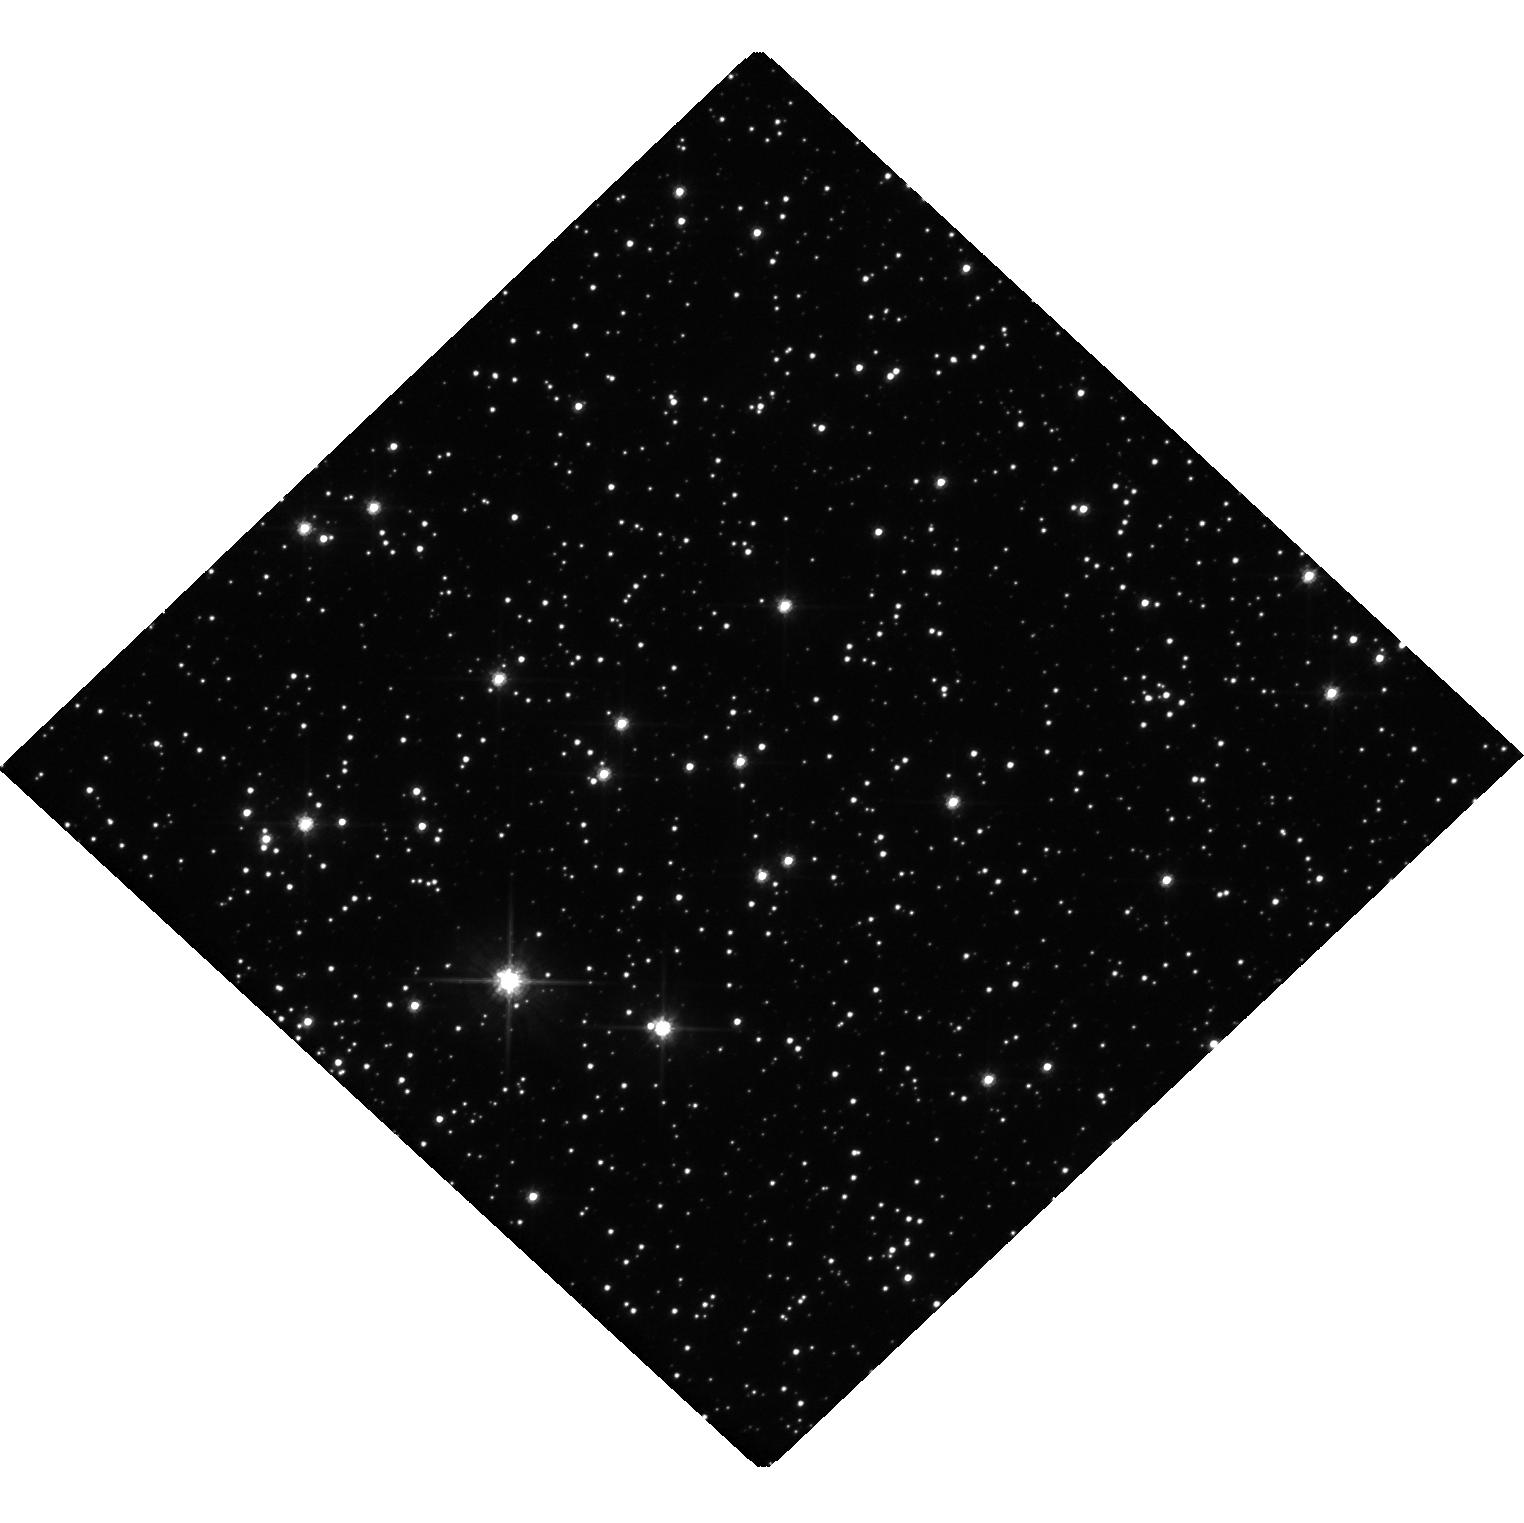
Target: MOA-2019-BLG-284. Instrument: WFC3/UVIS. Filter: F606W. Exposure: 18 min. Observation ID: hst_17081_02_wfc3_uvis_f606w_if0902

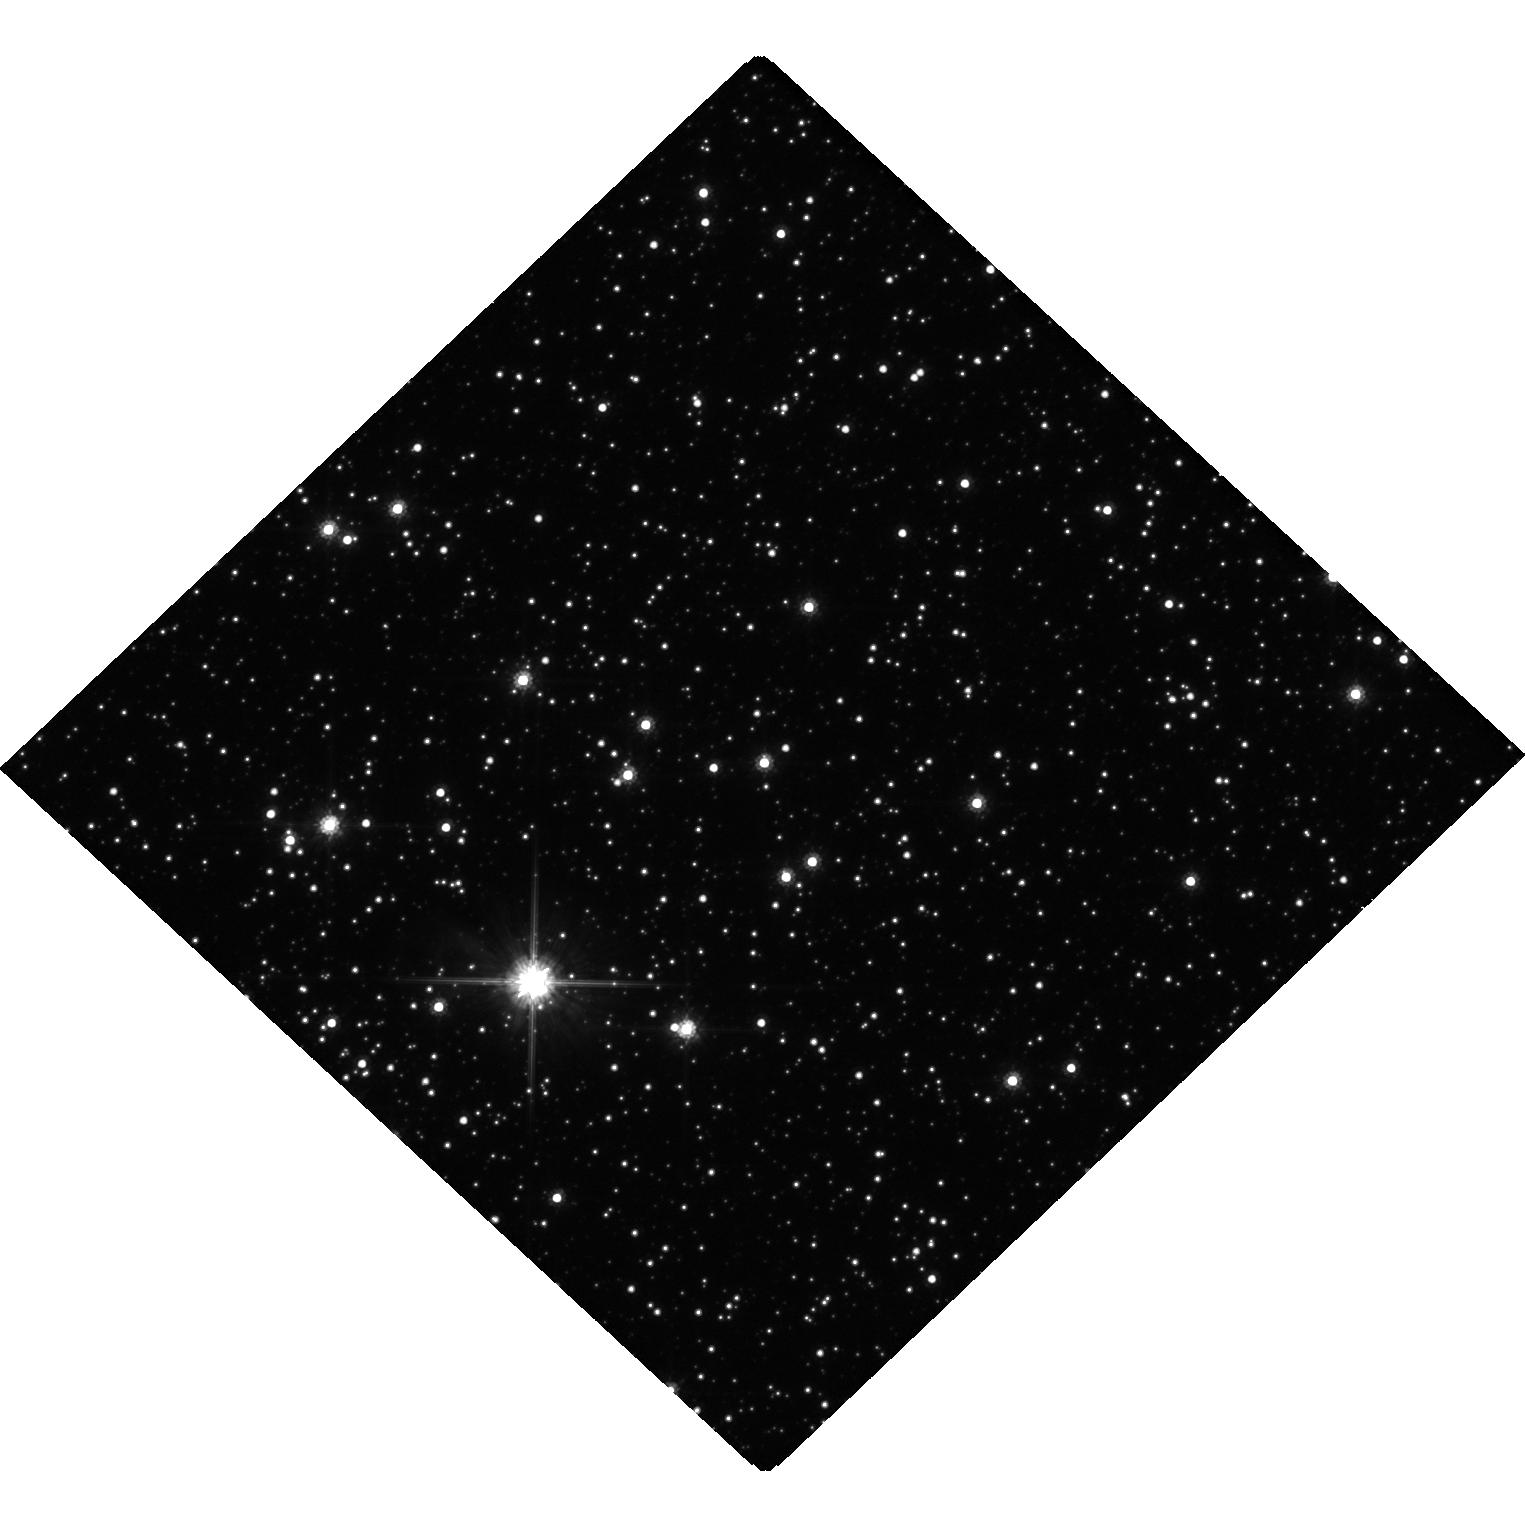
Target: MOA-2019-BLG-284. Instrument: WFC3/UVIS. Filter: F814W. Exposure: 18 min. Observation ID: hst_17081_01_wfc3_uvis_f814w_if0901

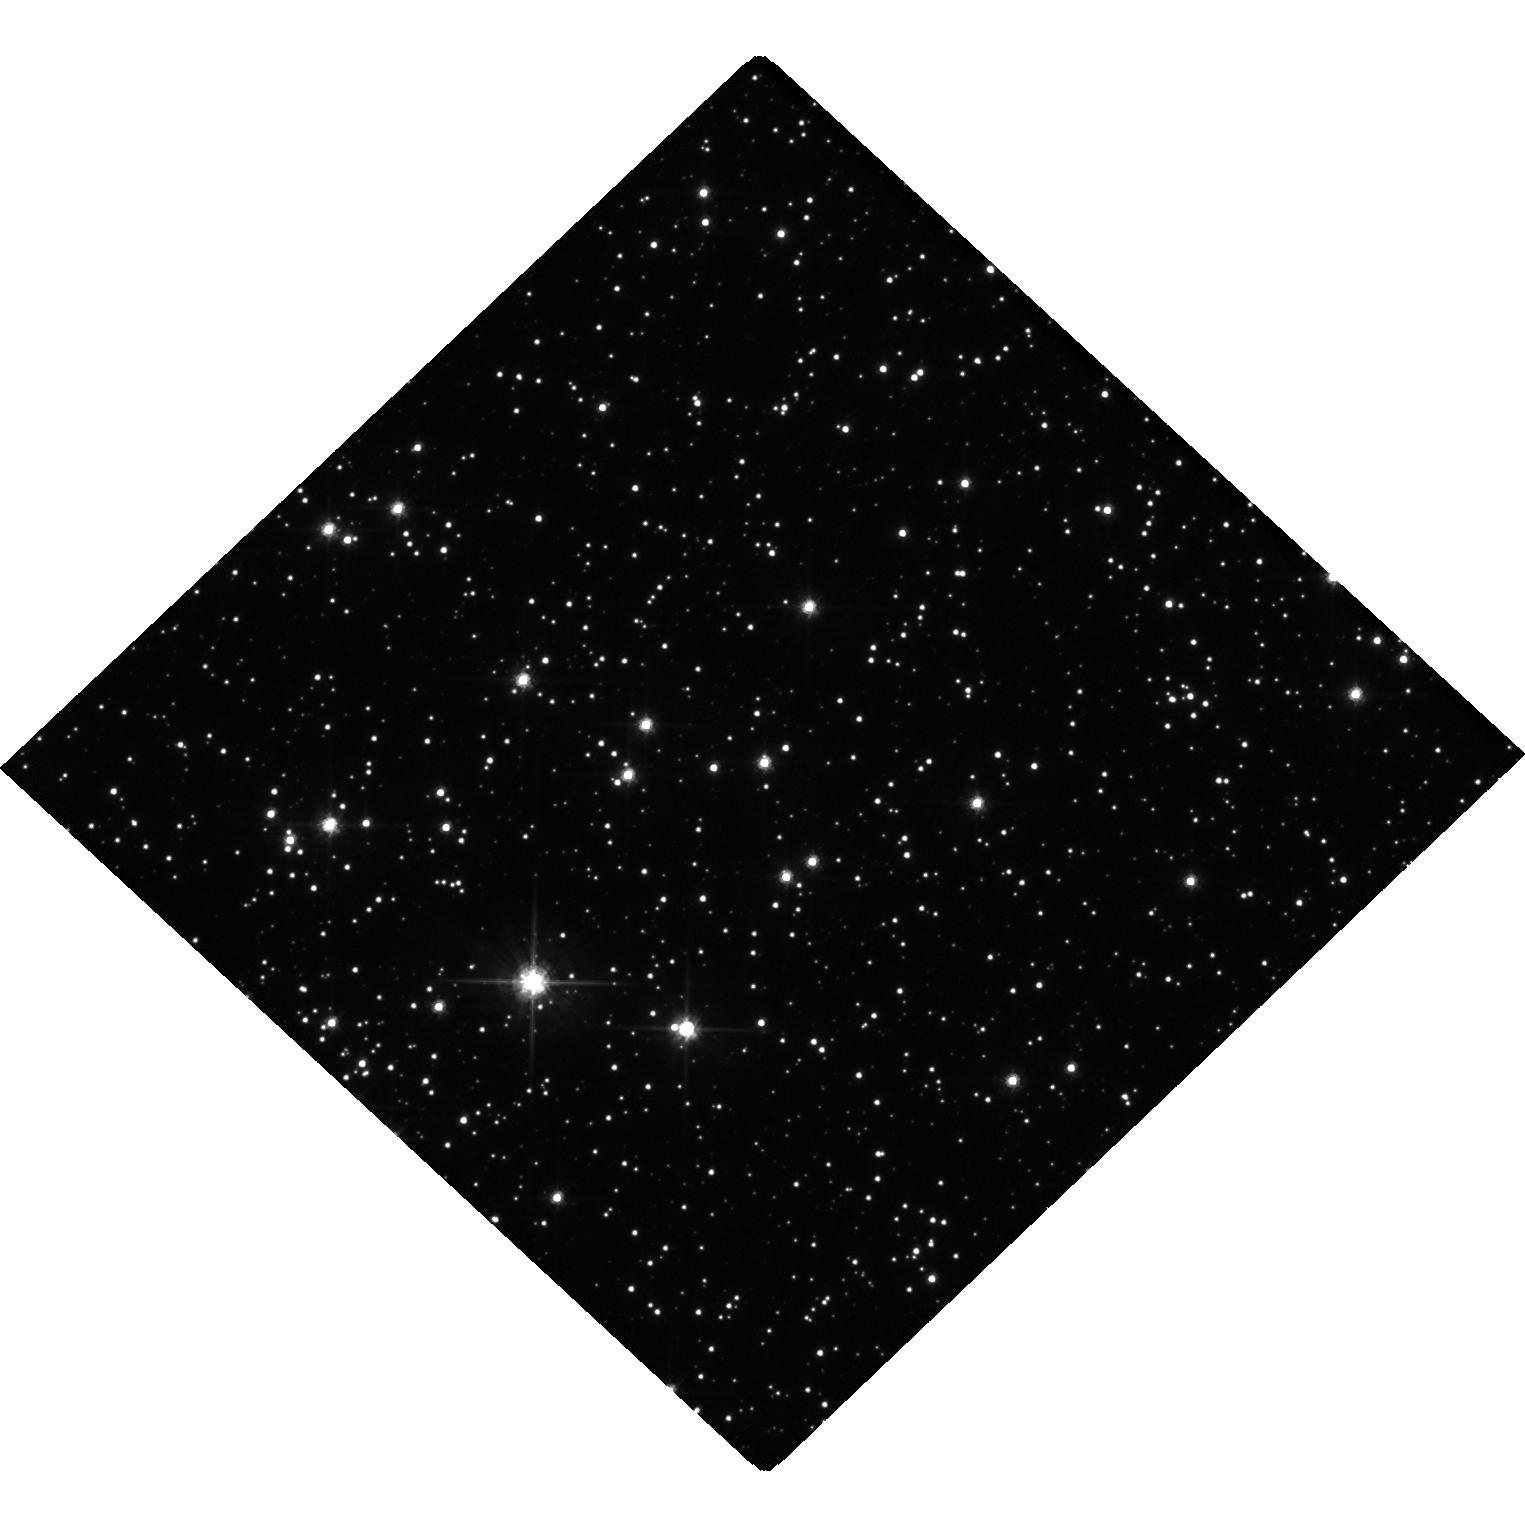
Target: MOA-2019-BLG-284. Instrument: WFC3/UVIS. Filter: F606W. Exposure: 18 min. Observation ID: hst_17081_01_wfc3_uvis_f606w_if0901

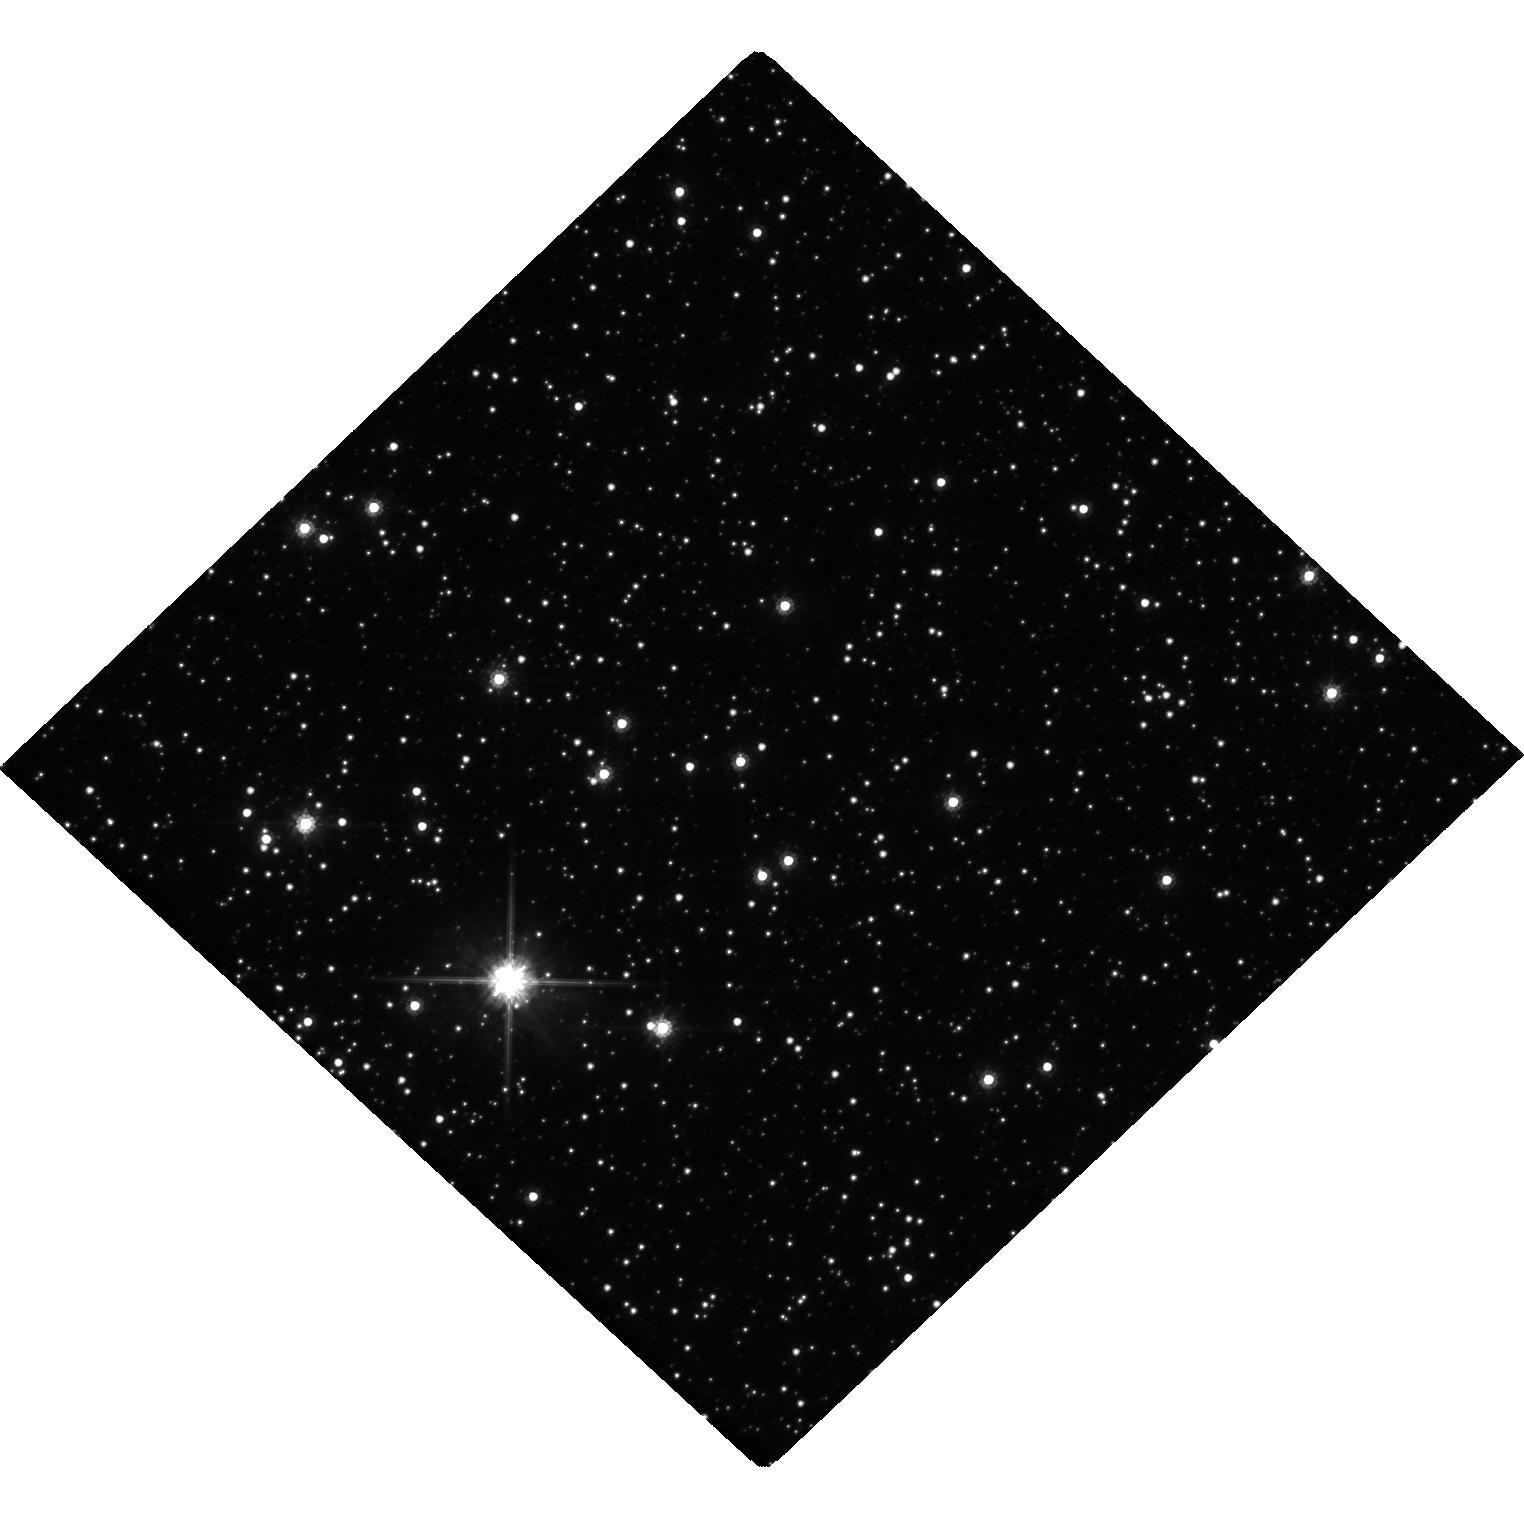
Target: MOA-2019-BLG-284. Instrument: WFC3/UVIS. Filter: F814W. Exposure: 18 min. Observation ID: hst_17081_02_wfc3_uvis_f814w_if0902

Mass Measurement of a Candidate Balck Hole Microlens with Systematic Error Control (PI: Bennett, David P.)

We propose Hubble imaging of the black hole candidate microlens system MOA-2019-BLG-284 in order to measure the astrometric microlensing signal and determine the lens system mass. Microlensing is the only method that can detect black holes that are isolated or in stable, non-accreting binary systems, so routine detection of black hole astrometric microlensing will provide a significant advance in our understanding of the formation of stellar mass black holes. Our proposed observations will determine if the MOA-2019-BLG-284 lens system is a rare stable binary system with a black hole primary or an isolated stellar mass black hole. This observing program is designed to address possible systematic errors in the astrometric measurements. We will also use the Hubble data to correct systematic errors in the ground-based photometry that determines the microlensing parallax. Since both astrometric microlensing and microlensing parallx measurements are needed to determine black hole masses, an understanding of systematic errors in both quantaties is needed for reliable mass measurements. The novel systematic error correction methods that we propose may be used to increase the sensitivity of future black hole mass measurements from astrometric and photometric microlensing.